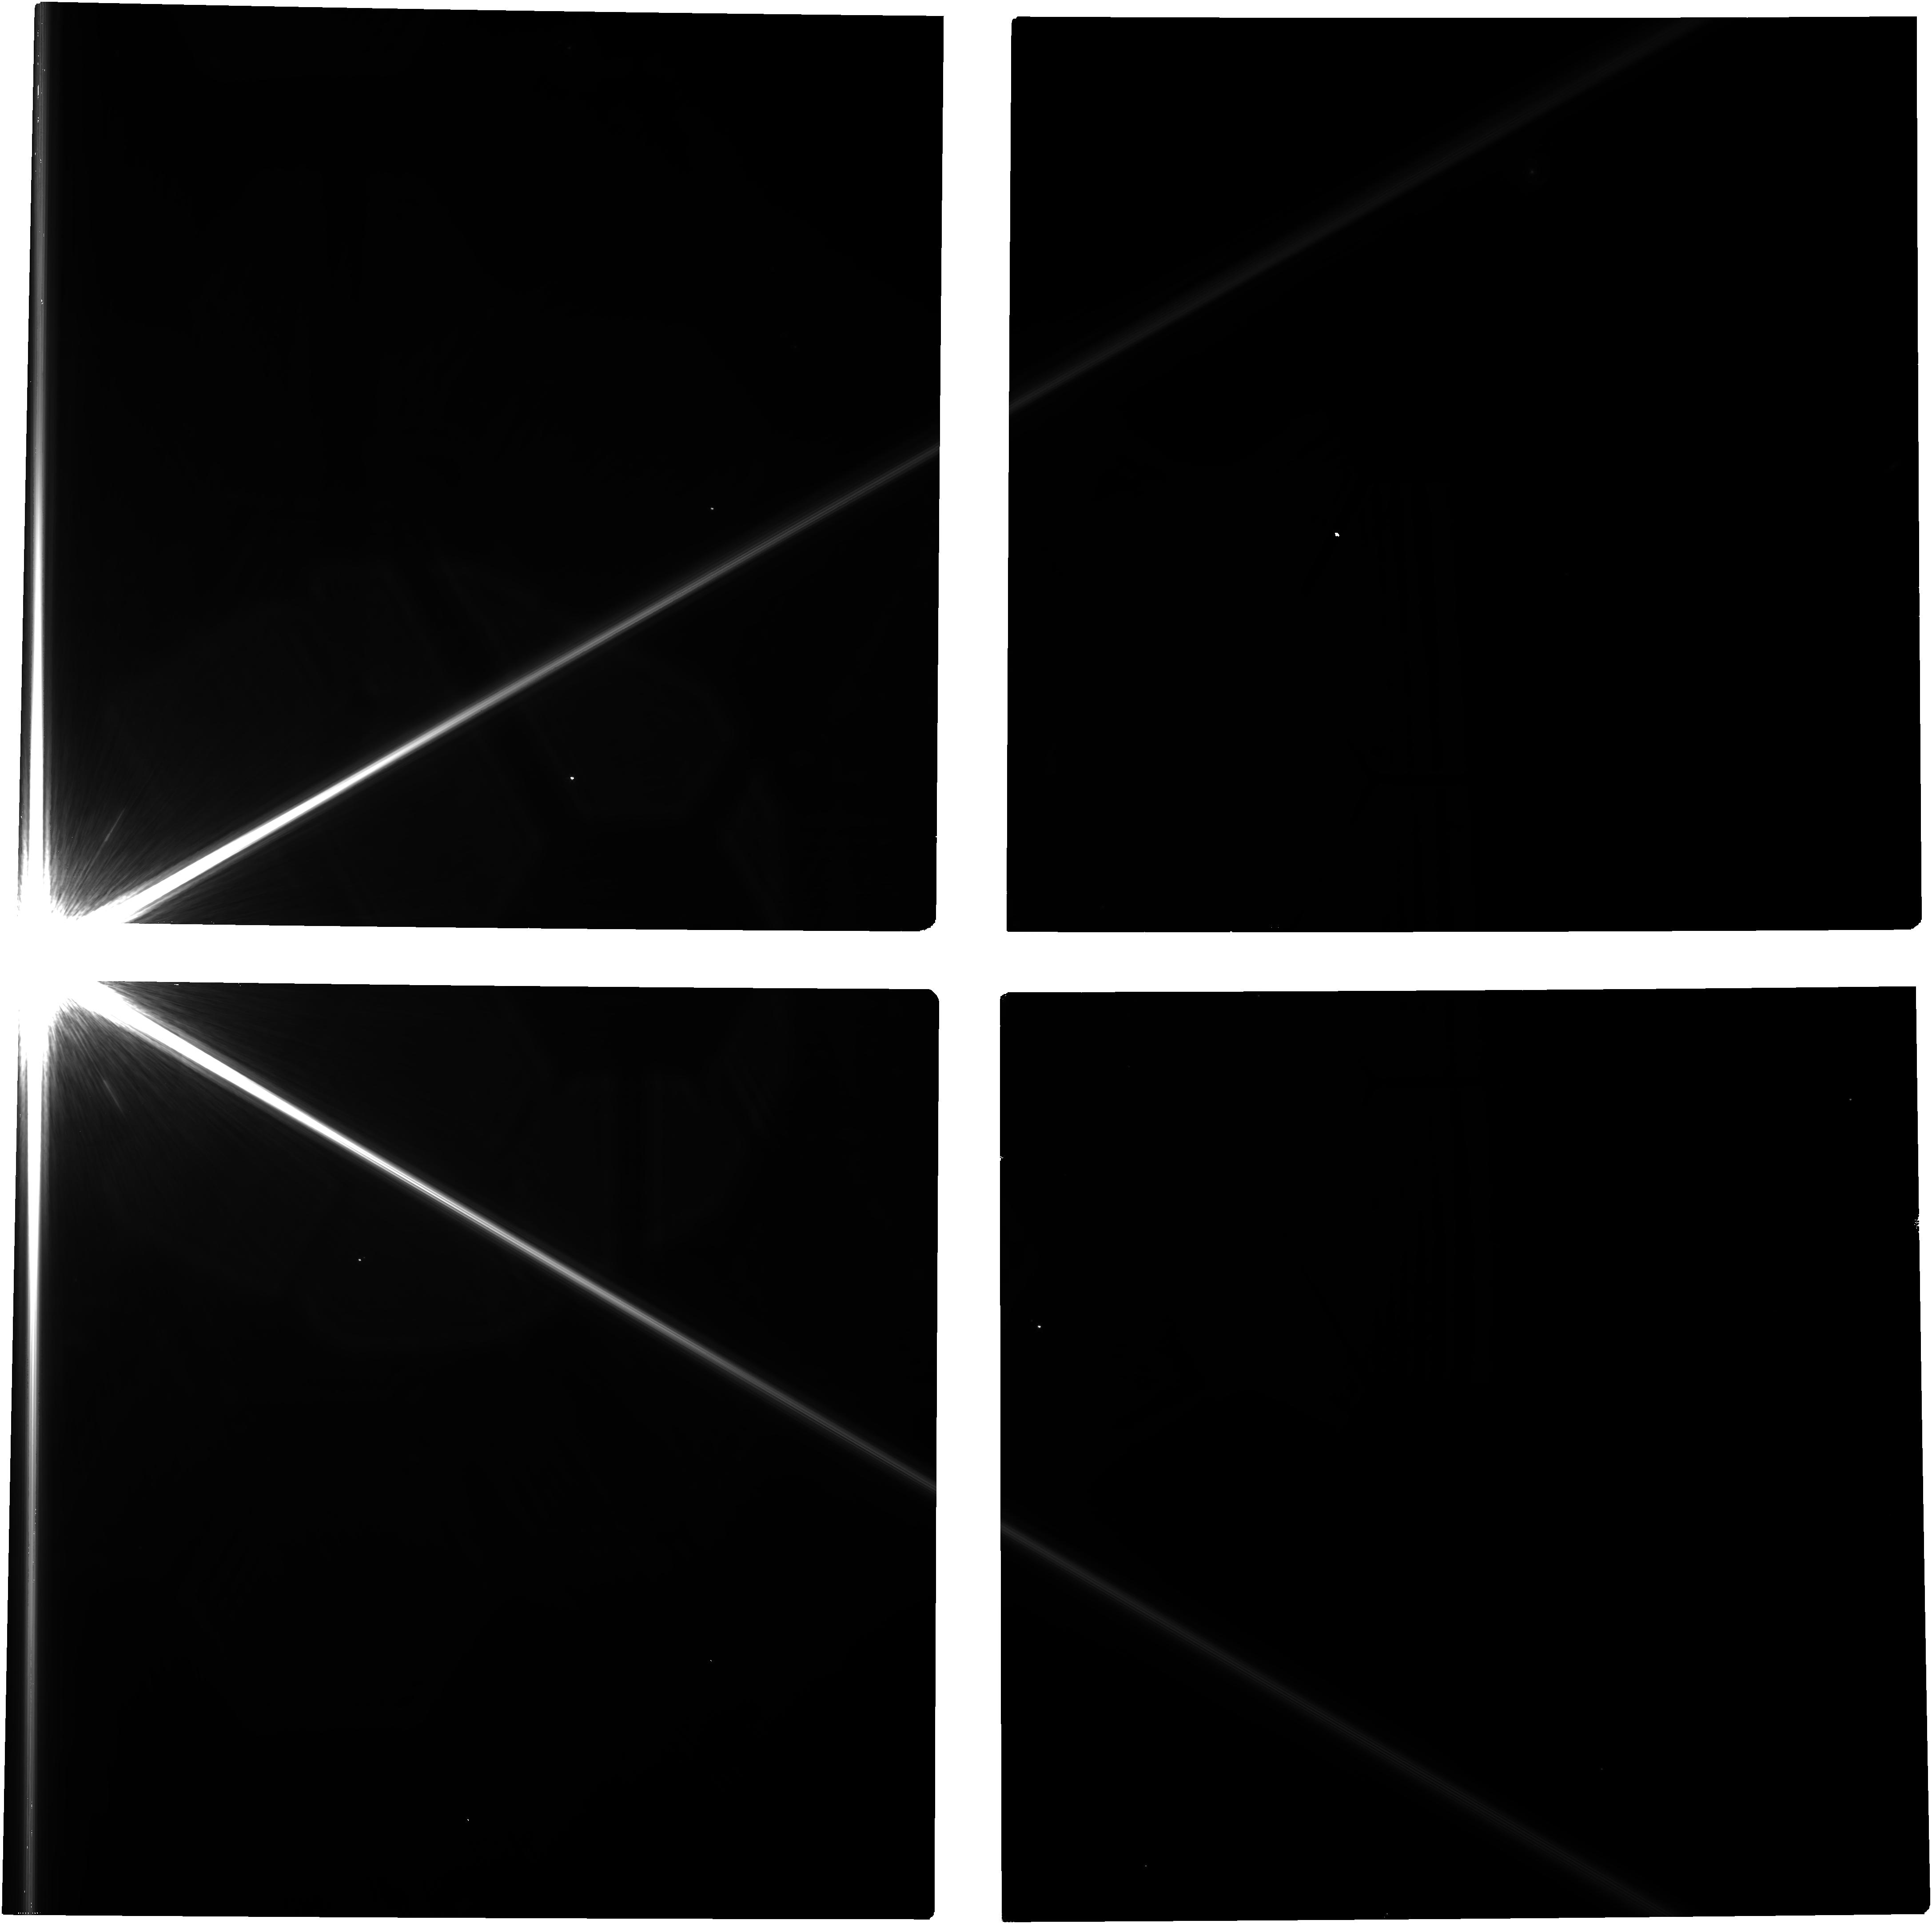
Target: -ALF-PSA
Instrument: NIRCAM
Filter: F200W
Exposure: 44 min
Observation ID: jw05557-o001_t001_nircam_clear-f200w

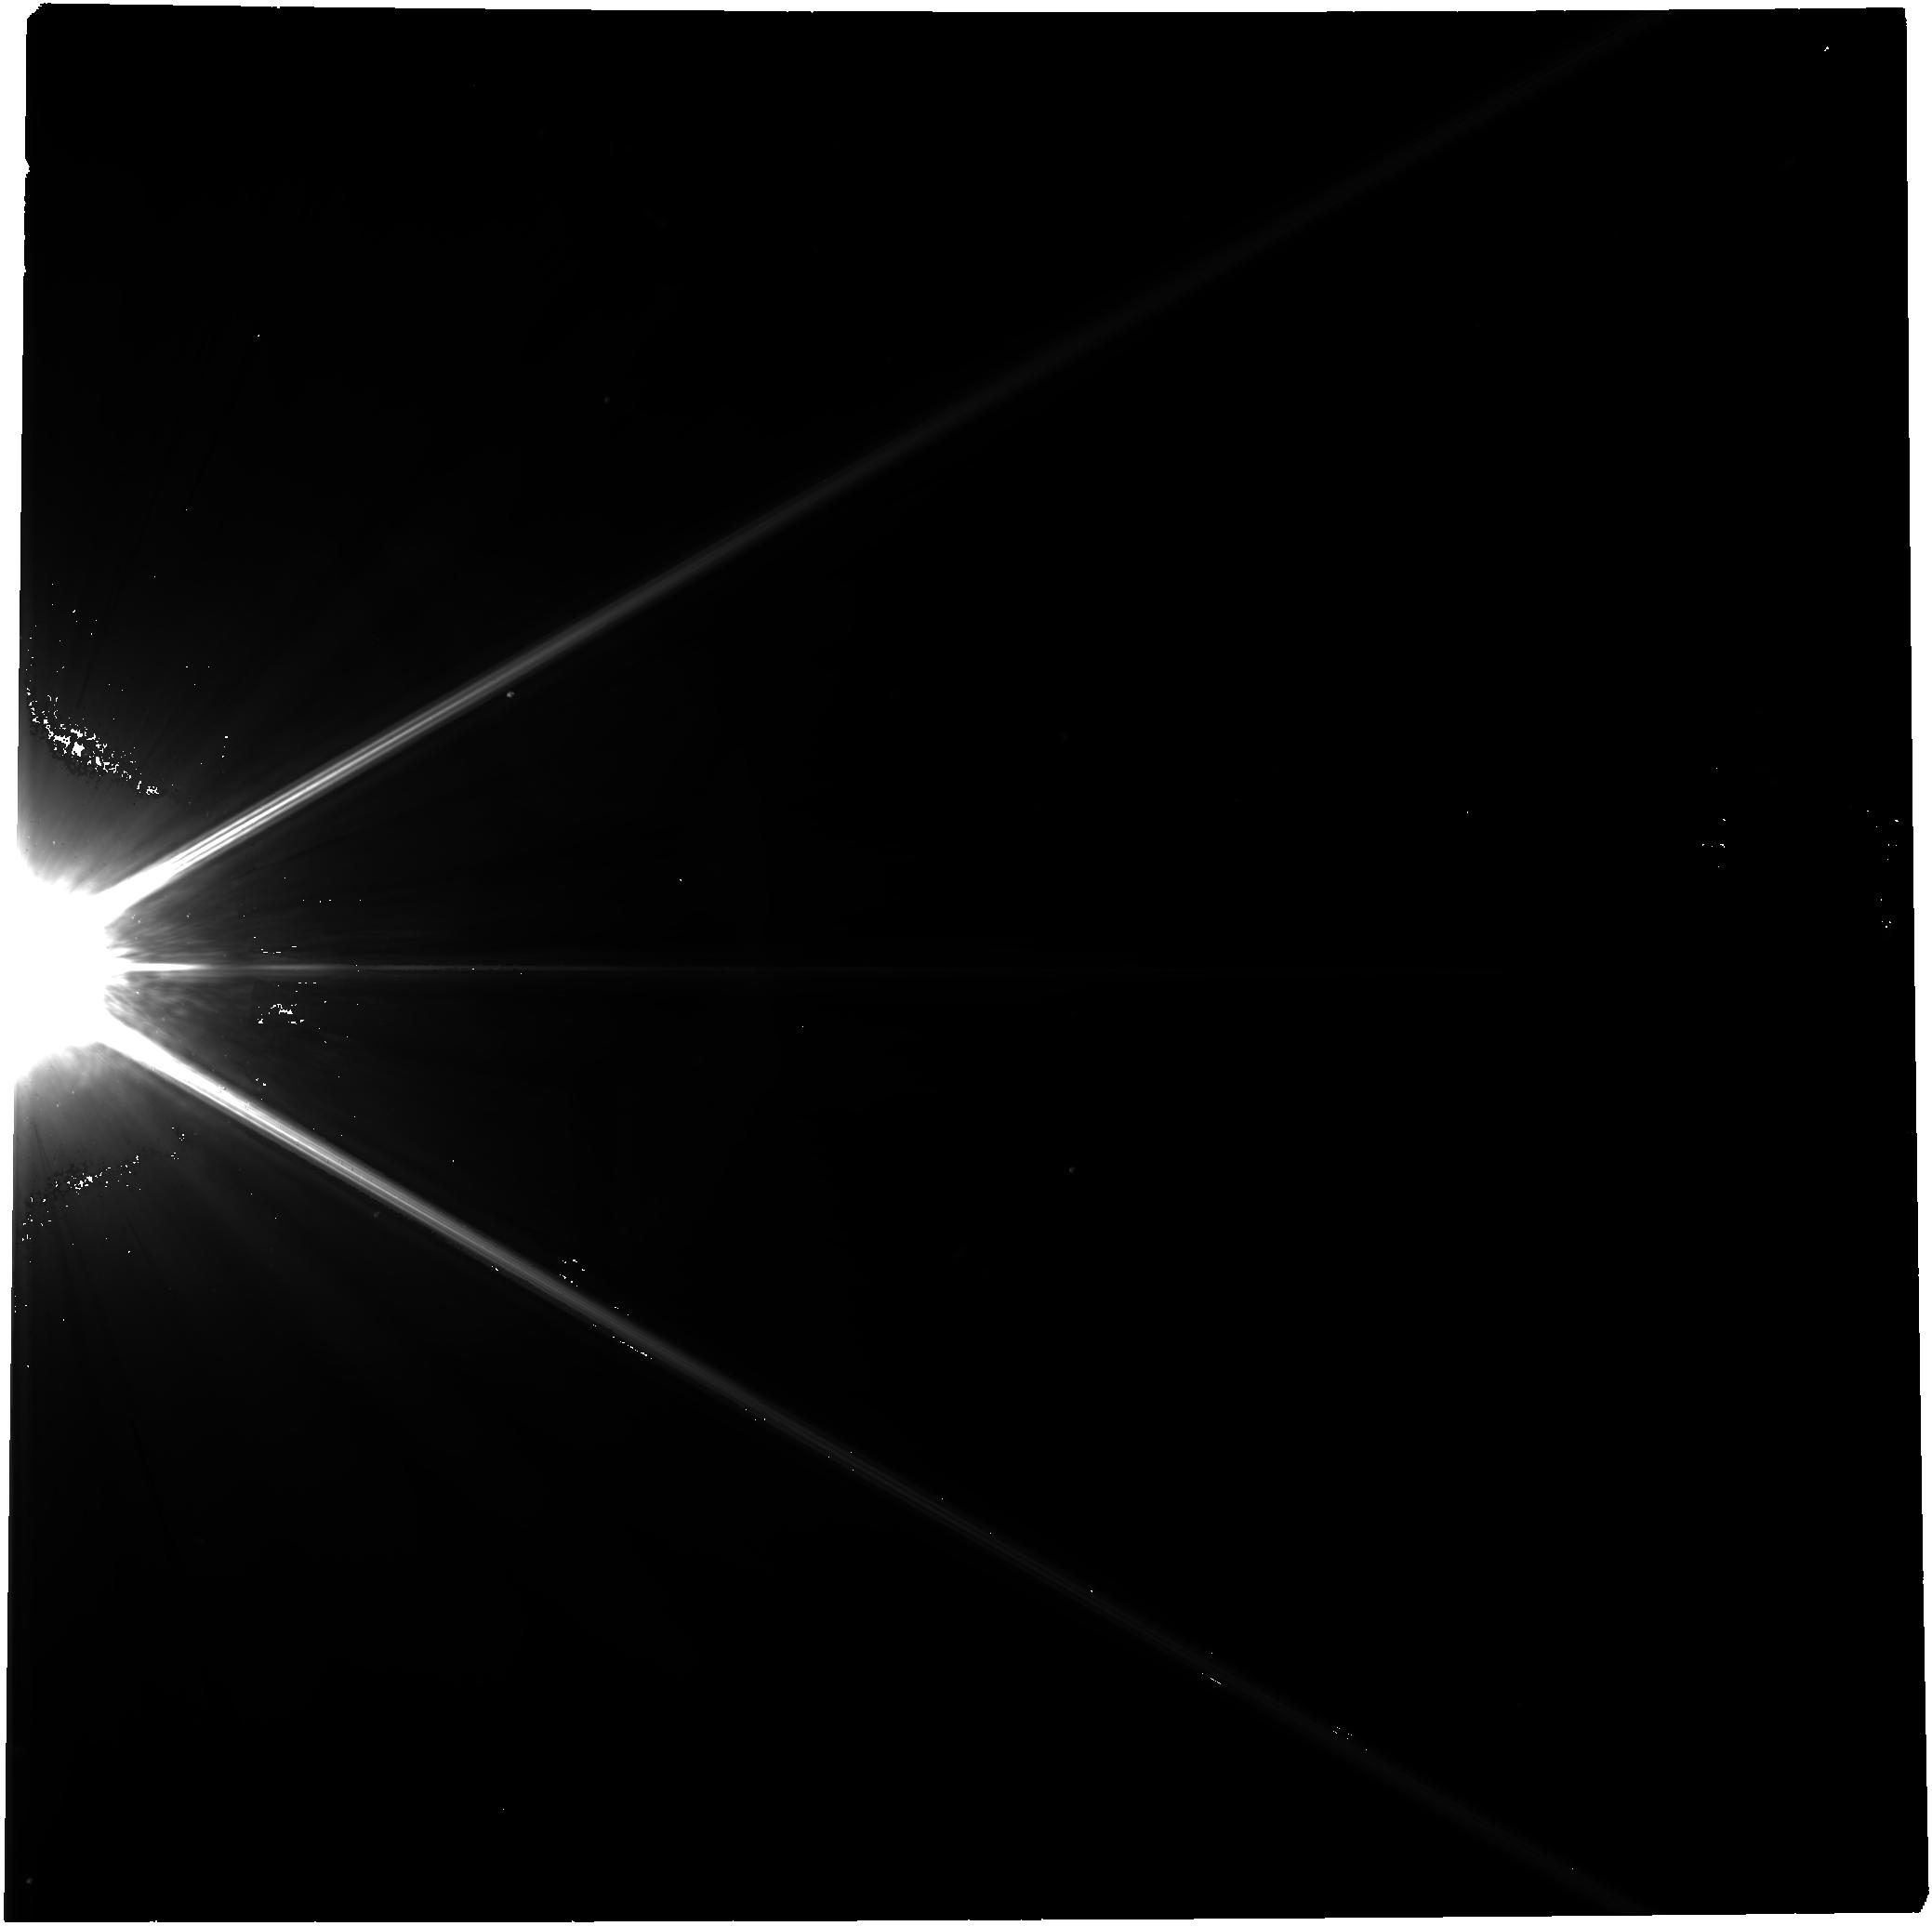
Target: -ALF-PSA
Instrument: NIRCAM
Filter: F444W
Exposure: 44 min
Observation ID: jw05557-o002_t001_nircam_clear-f444w

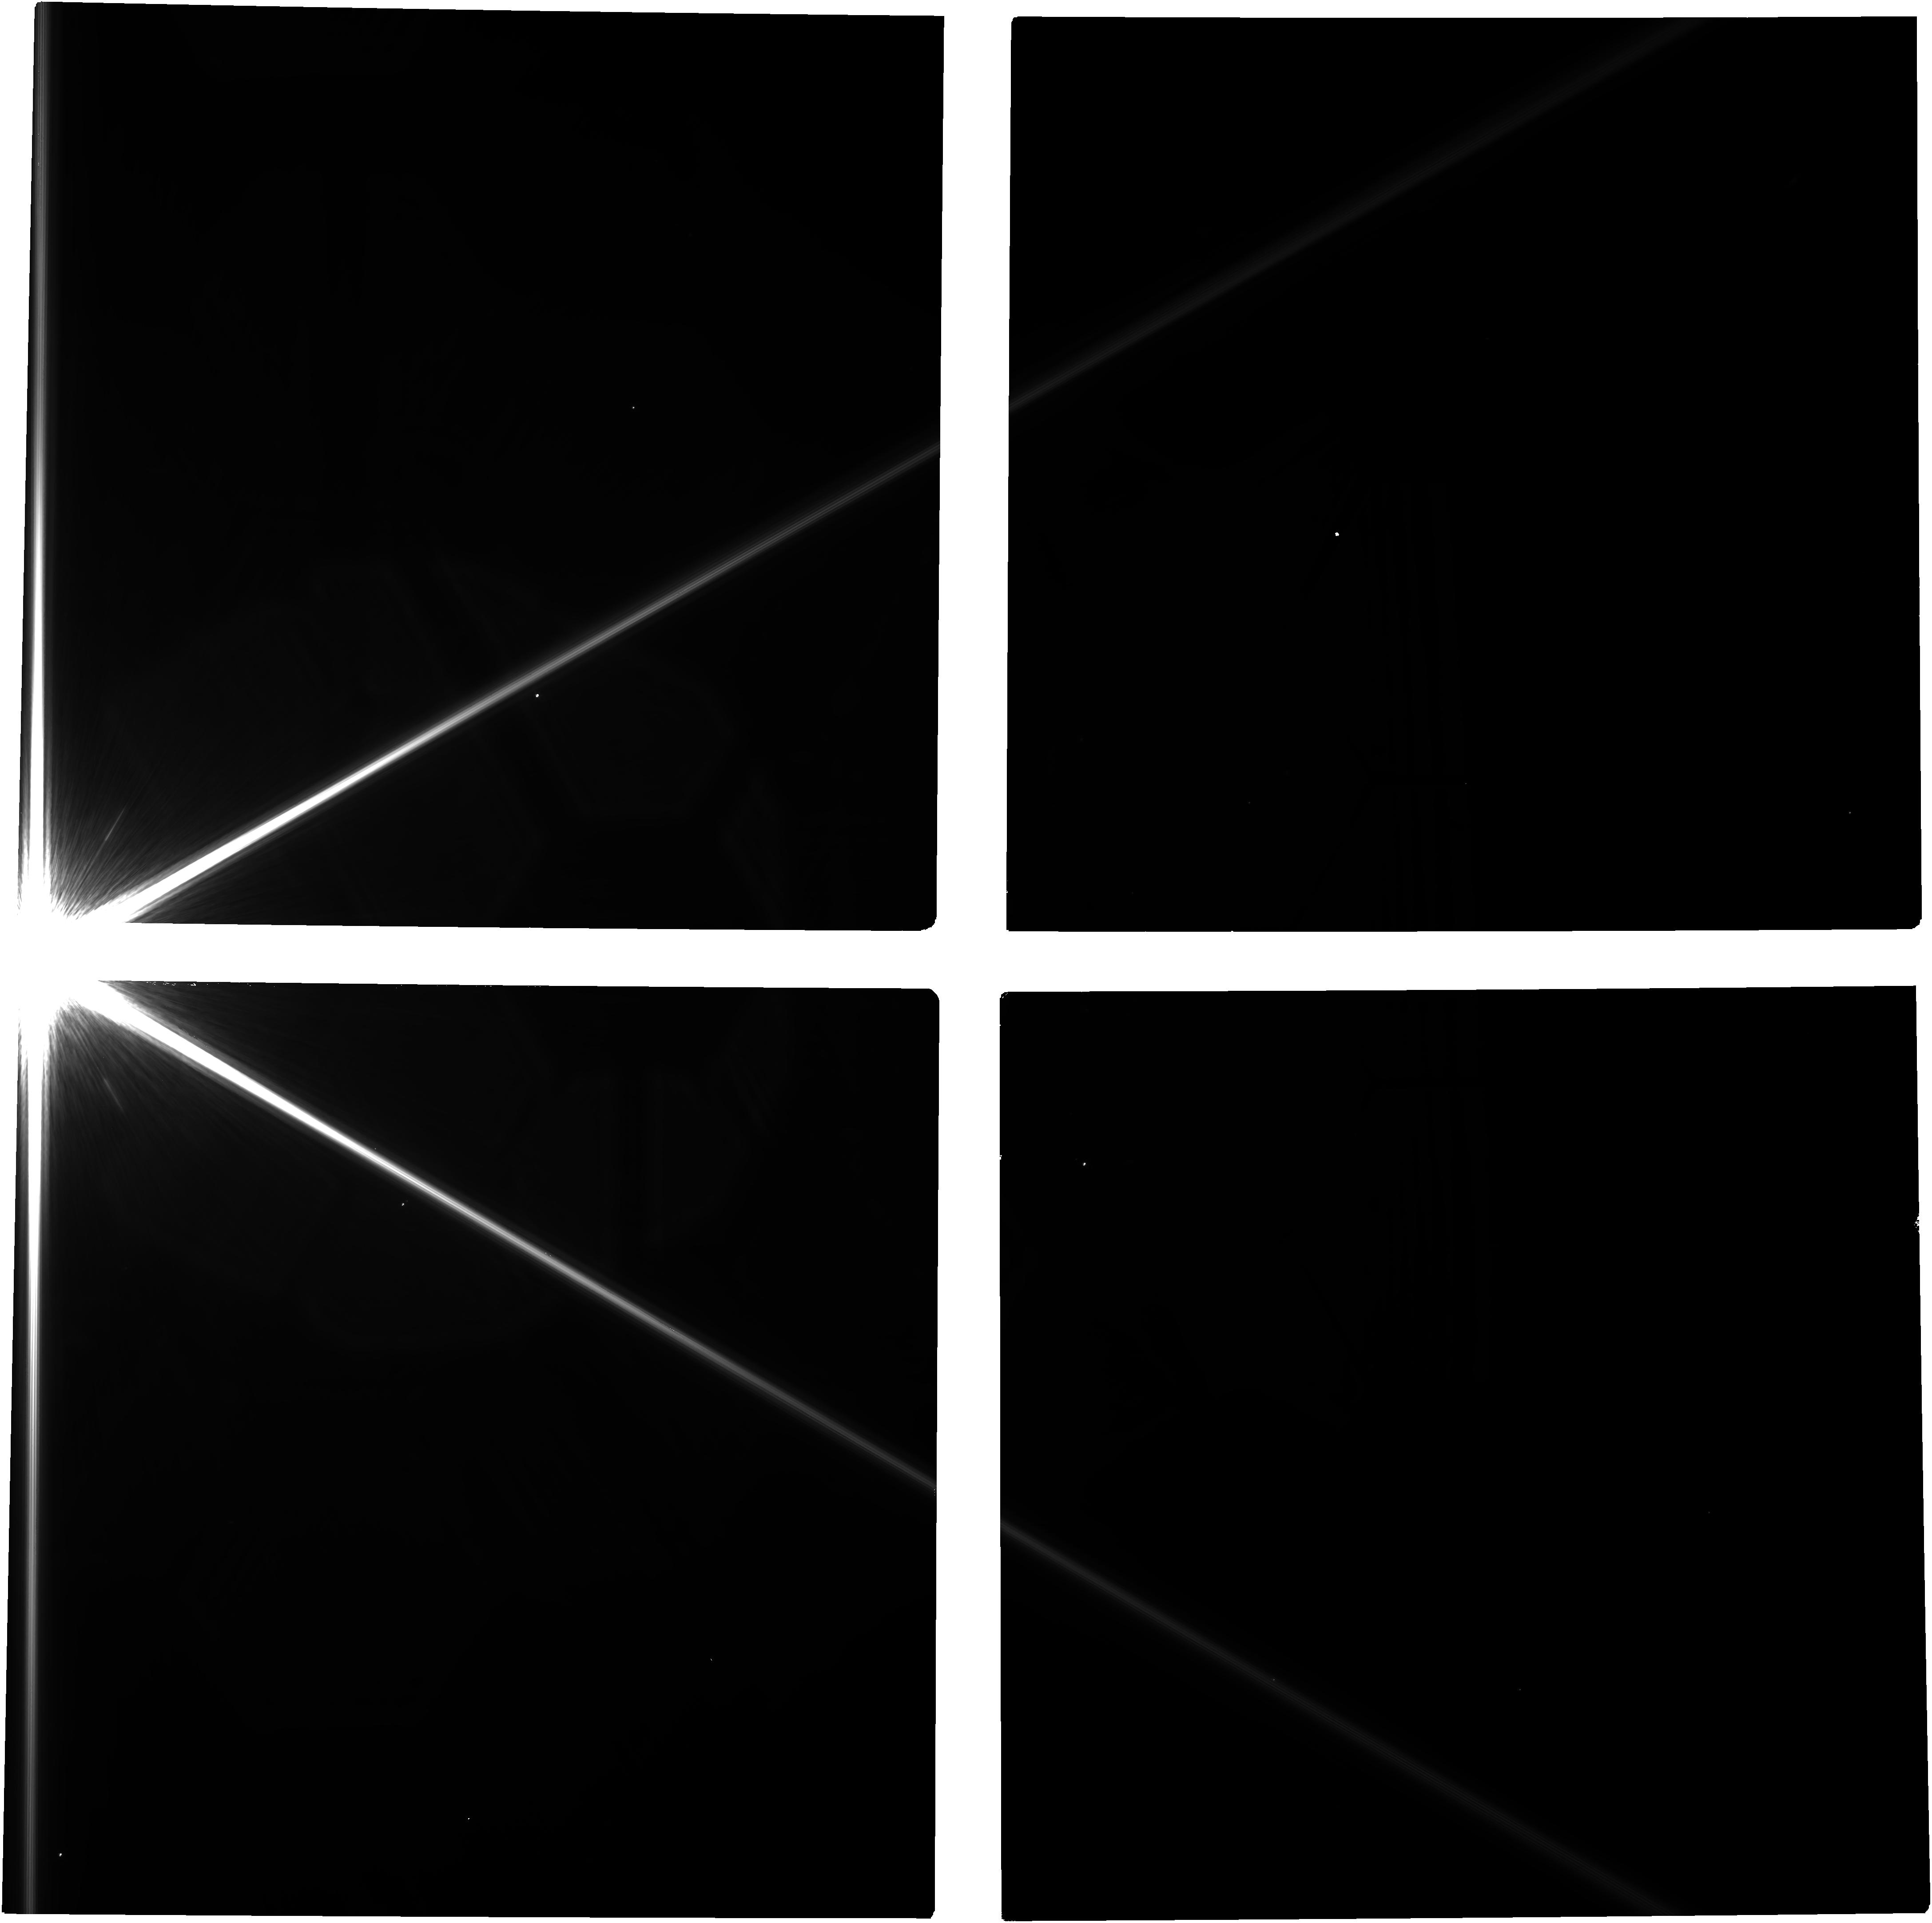
Target: -ALF-PSA
Instrument: NIRCAM
Filter: F200W
Exposure: 44 min
Observation ID: jw05557-o002_t001_nircam_clear-f200w

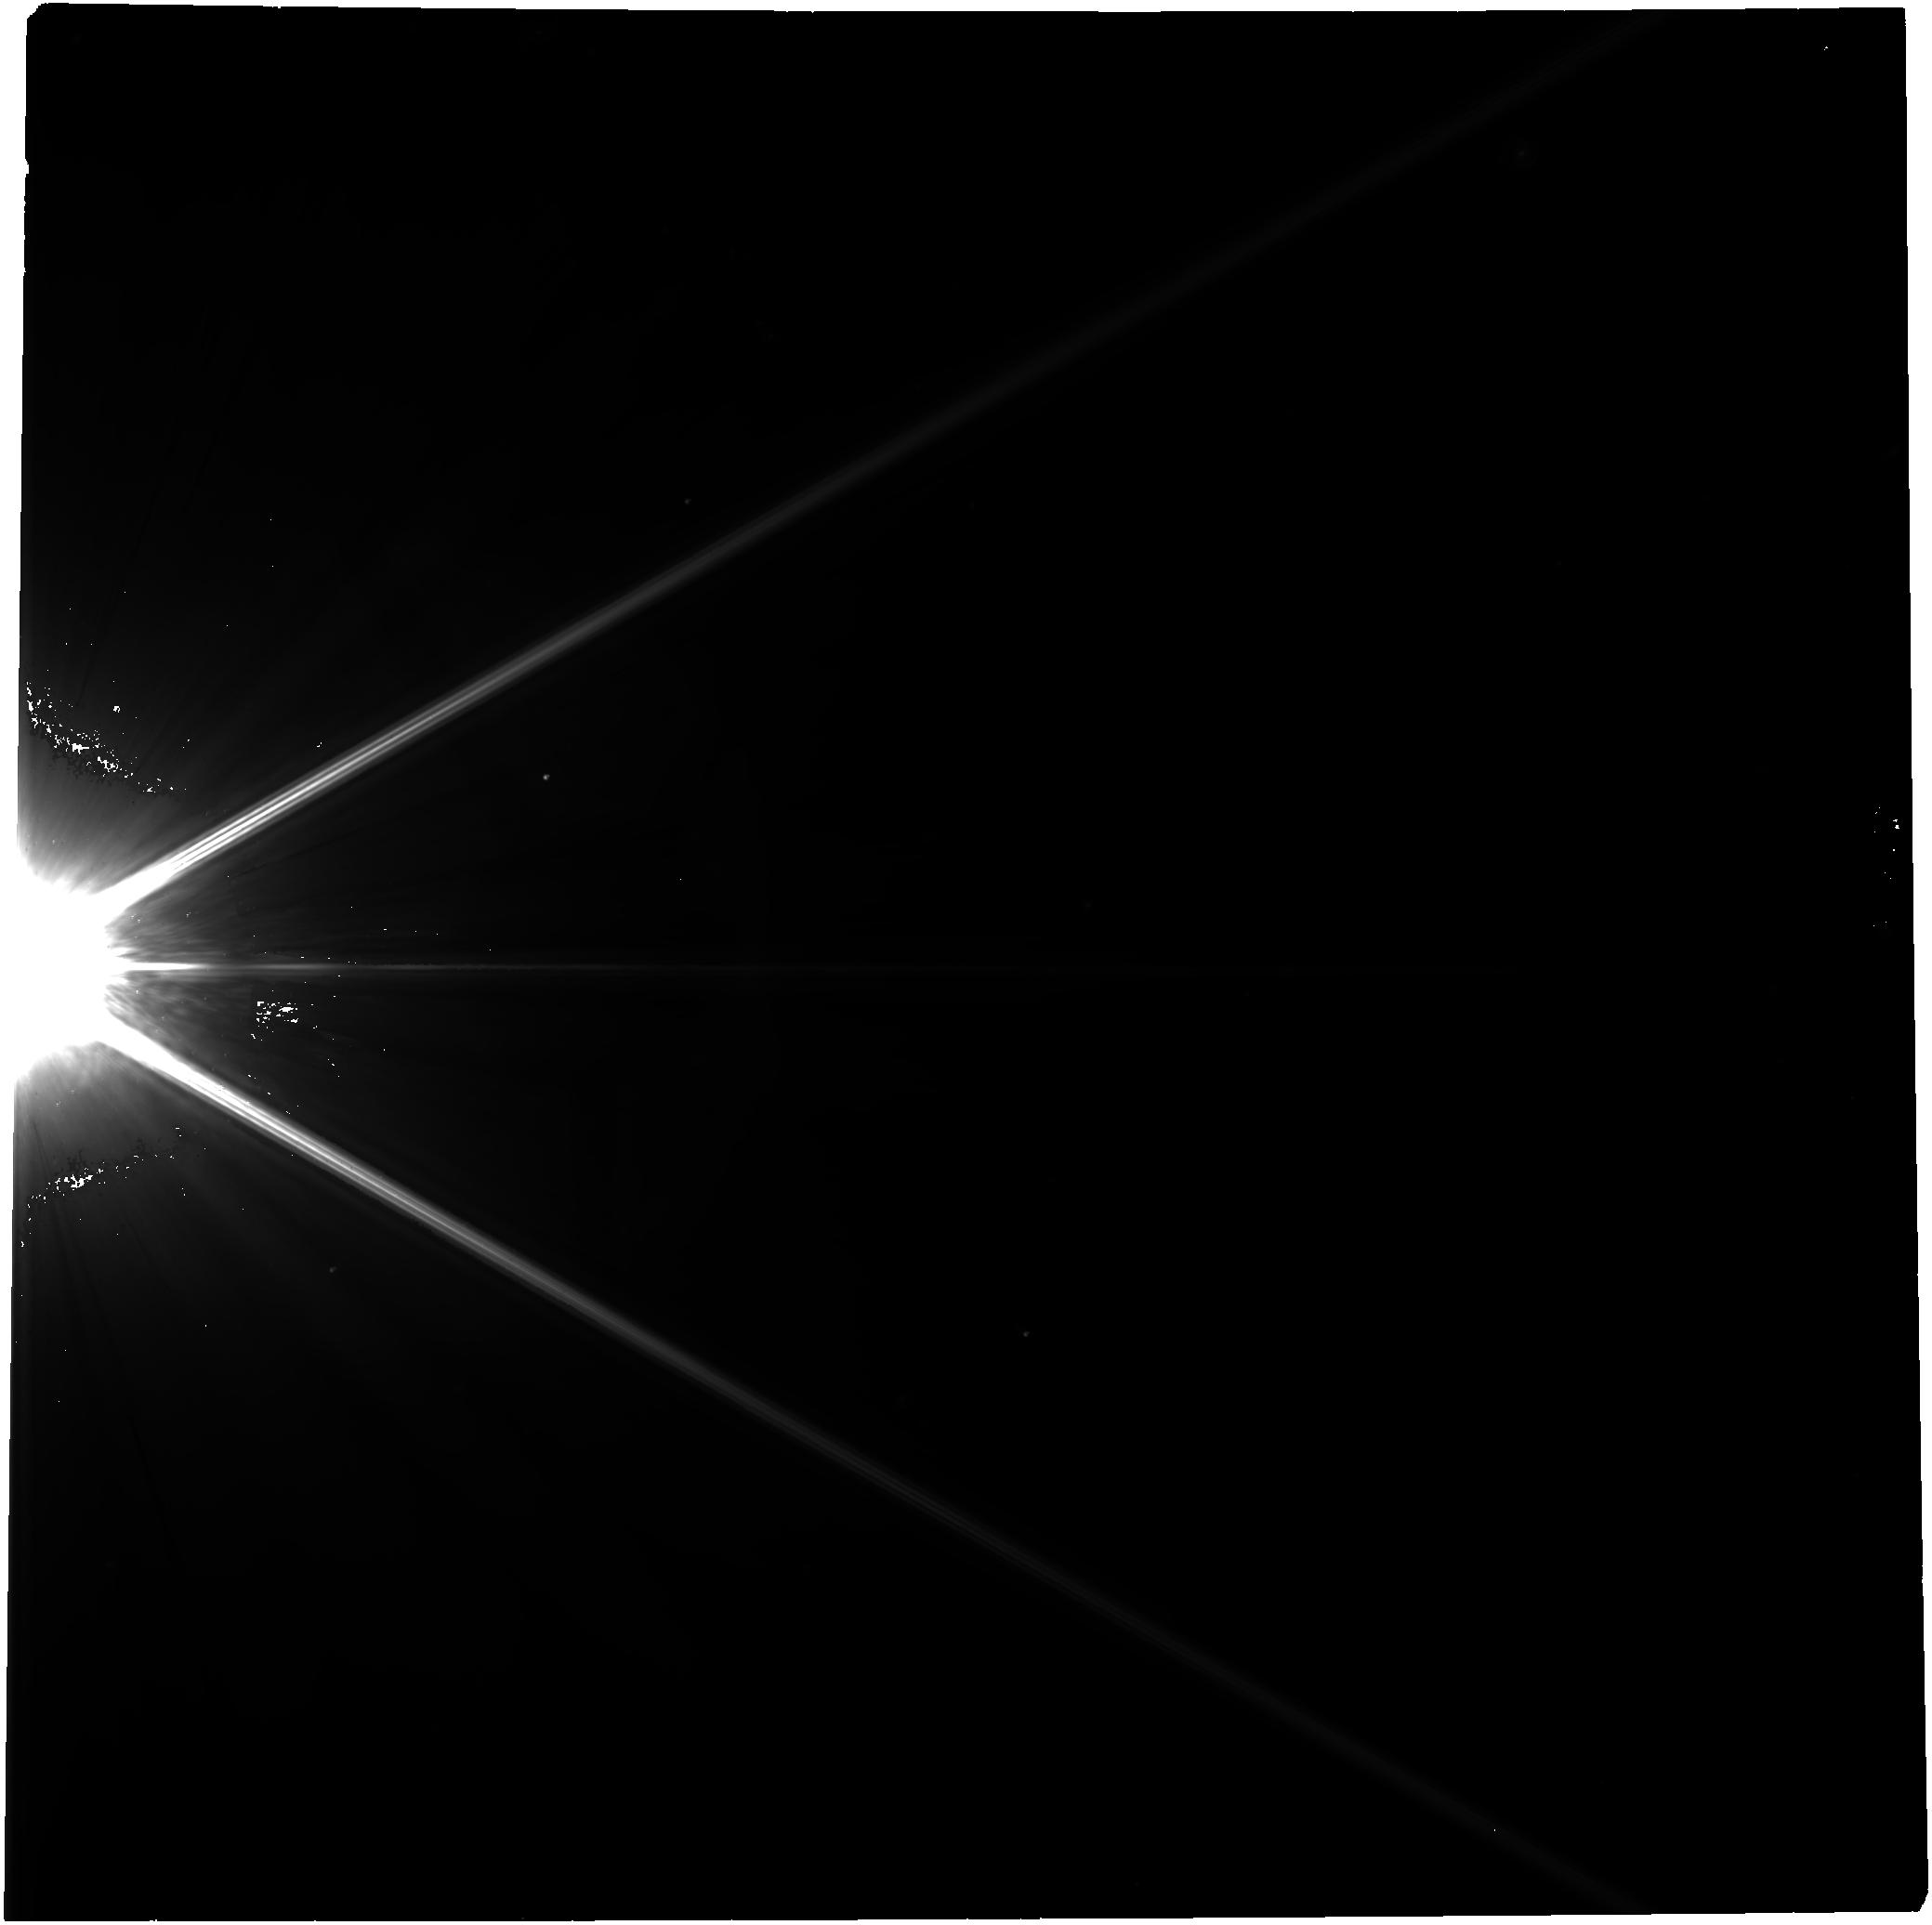
Target: -ALF-PSA
Instrument: NIRCAM
Filter: F444W
Exposure: 44 min
Observation ID: jw05557-o001_t001_nircam_clear-f444w

Deep imaging for the ring-shaping planet in orbit around Fomalhaut (PI: Janson, Markus R.)

Fomalhaut hosts a well studied circumstellar disk, consisting of several rings that are thought to be separated and shaped by a system of planets in orbit around the central star. The widest of the rings is most intensively studied, and its sharp edges and eccentric shape are considered as particularly strong indicators of being sculpted by a planet. A visible-light point source (Fomalhaut b) detected with HST was originally thought to correspond to this planet, but follow-up studies concluded that this point source was on a ring-crossing orbit, and therefore could not correspond to the ring-shaping planet. The planet therefore remains undetected, but it has a predictable brightness and location, based on its impact on its surroundings. JWST images have recently been acquired of Fomalhaut, but are not deep enough to detect the predicted brightness of the planet. Here, we propose an imaging campaign of Fomalhaut designed specifically for reaching the necessary sensitivity to detect the planet. A detection would provide the first direct images of a sub-Saturn-mass planet, and the presence or absence of such a planet would in either case shed light on the nature of the mysterious Fomalhaut b visible-light source. The observations would also serve as an instrument- and strategy demonstrator for high-contrast imaging deep into the PSF wings of a bright star, which has never been probed before to any comparable depth, and which is necessary to detect the coldest and smallest planets that are within the sensitivity range of JWST.